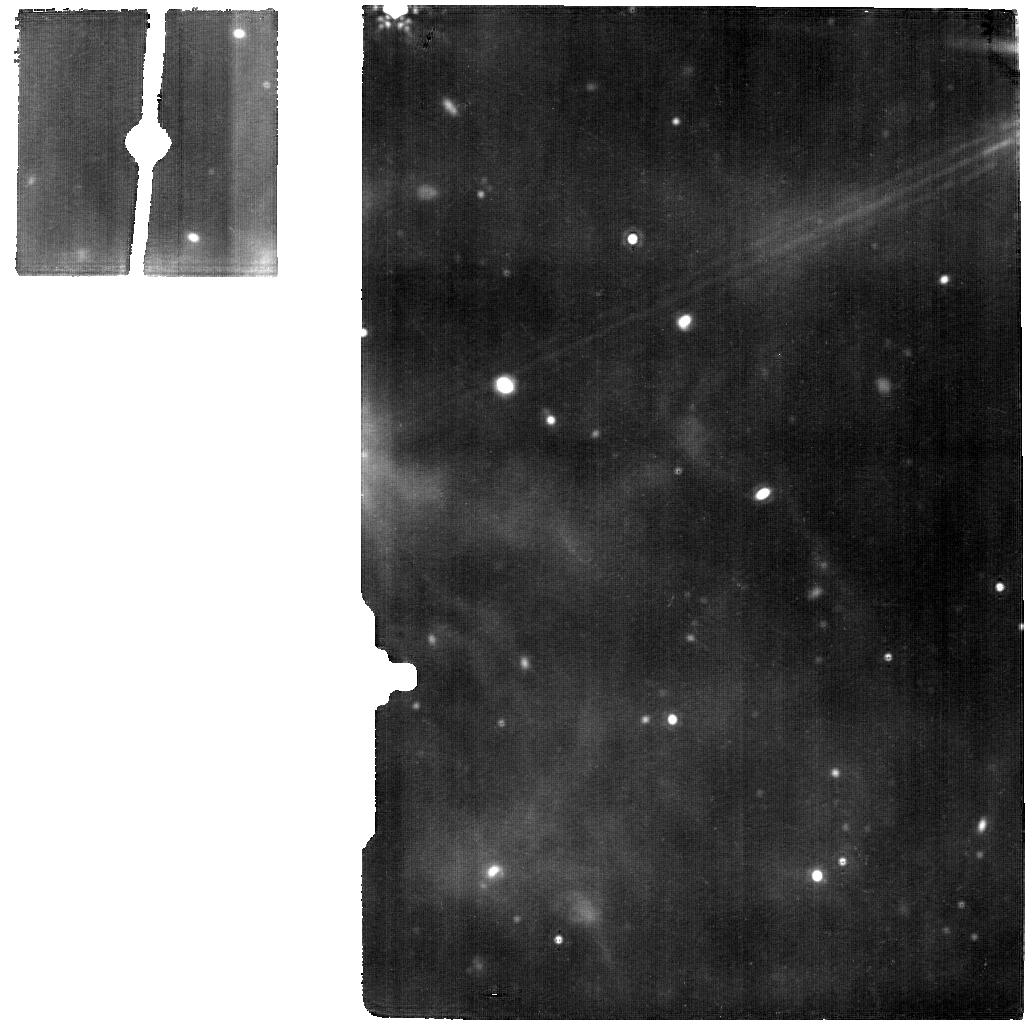
Target: WR140-OFFSET-1. Instrument: MIRI. Filter: F1800W. Exposure: 56 min. Observation ID: jw01349-o001_t002_miri_f1800w

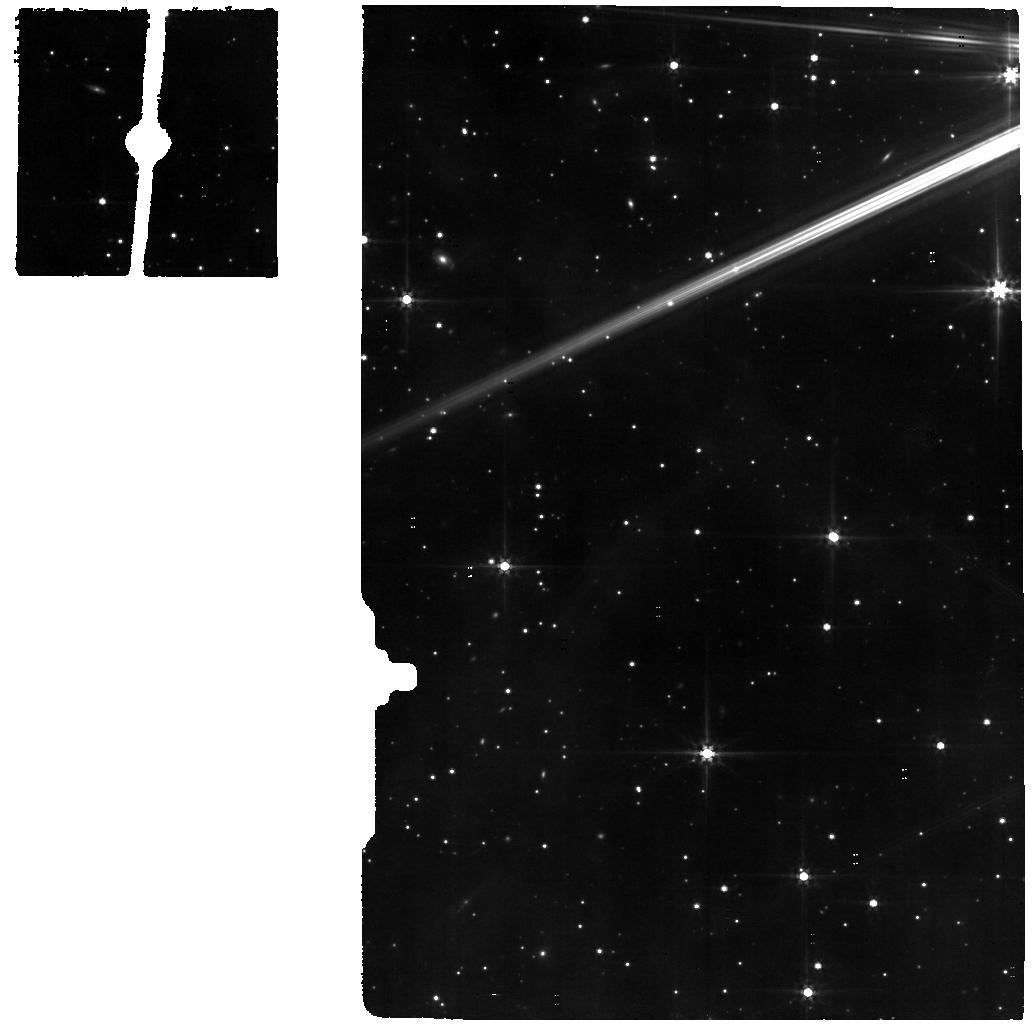
Target: WR140MRSCAL. Instrument: MIRI. Filter: F560W. Exposure: 11 min. Observation ID: jw01349-o002_t004_miri_f560w

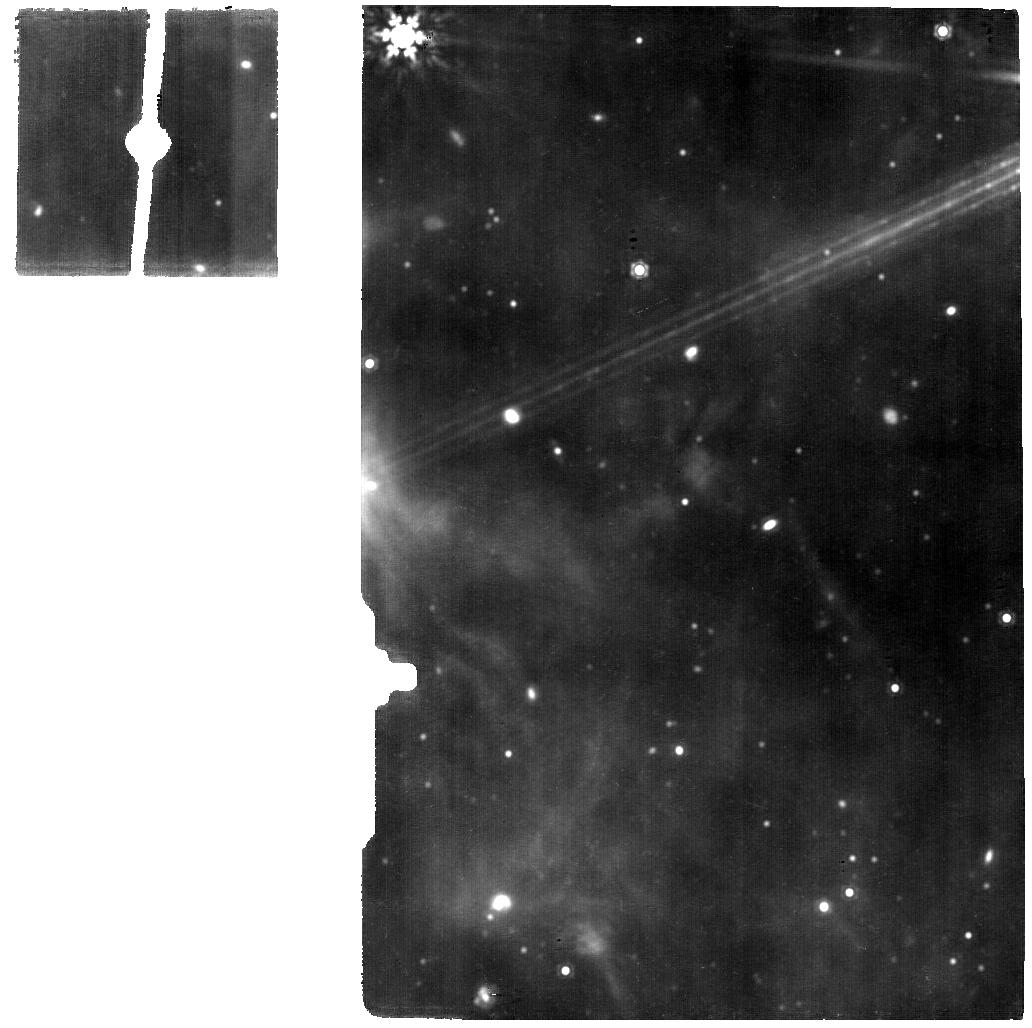
Target: WR140-OFFSET-2. Instrument: MIRI. Filter: F1500W. Exposure: 56 min. Observation ID: jw01349-o010_t003_miri_f1500w

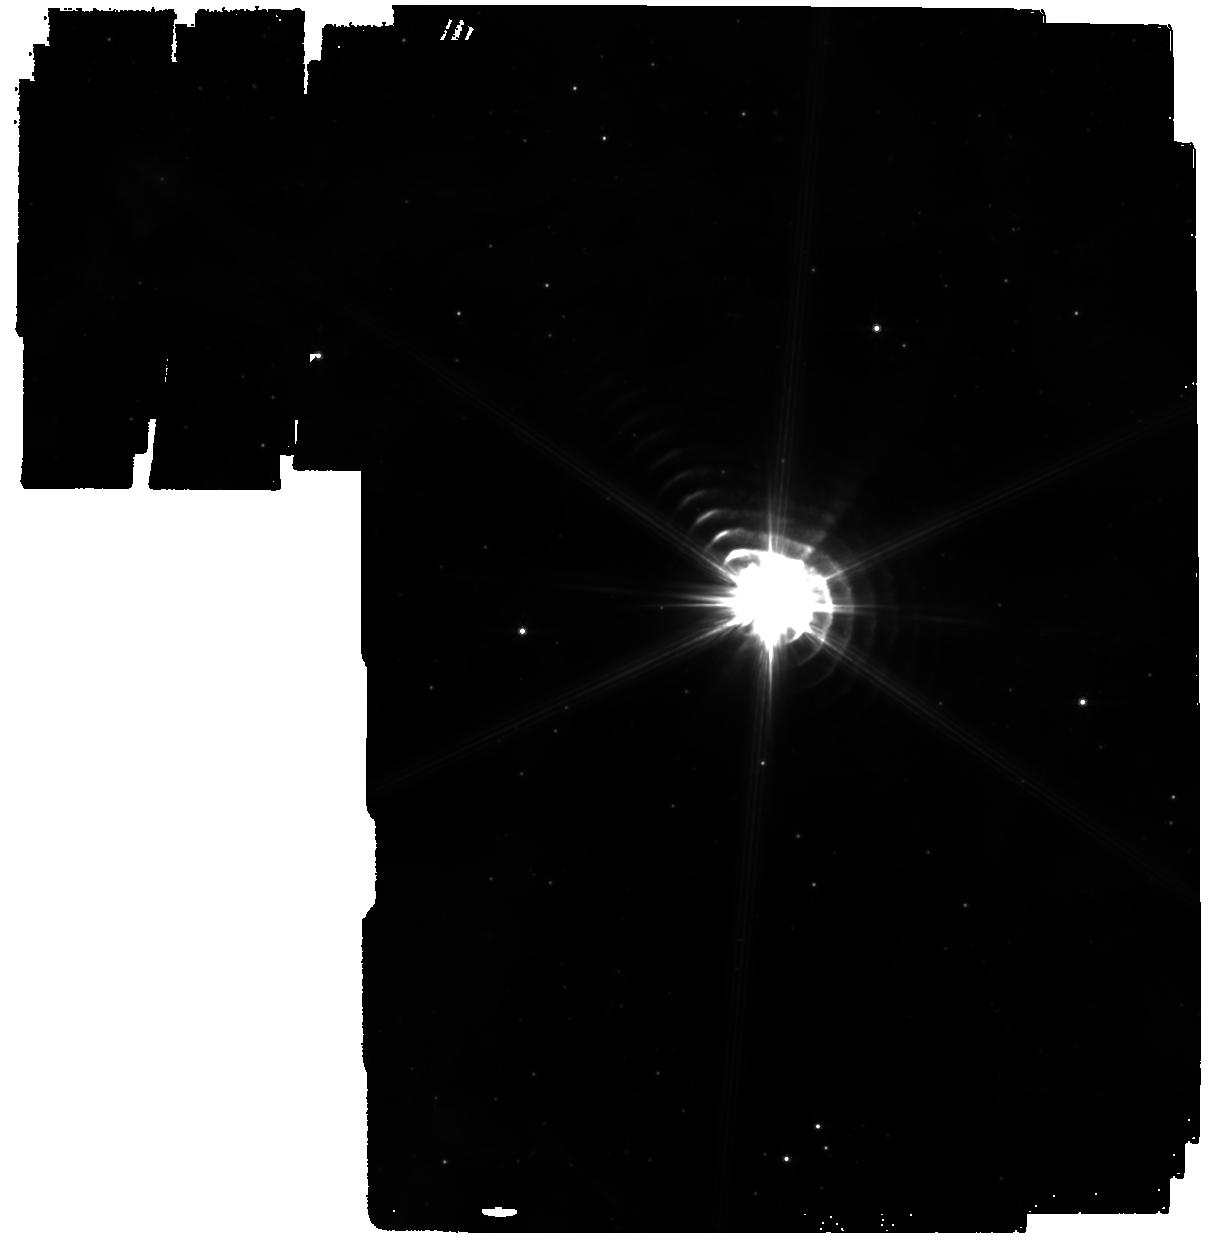
Target: WR140. Instrument: MIRI. Filter: F770W. Exposure: 24 min. Observation ID: jw01349-o058_t001_miri_f770w

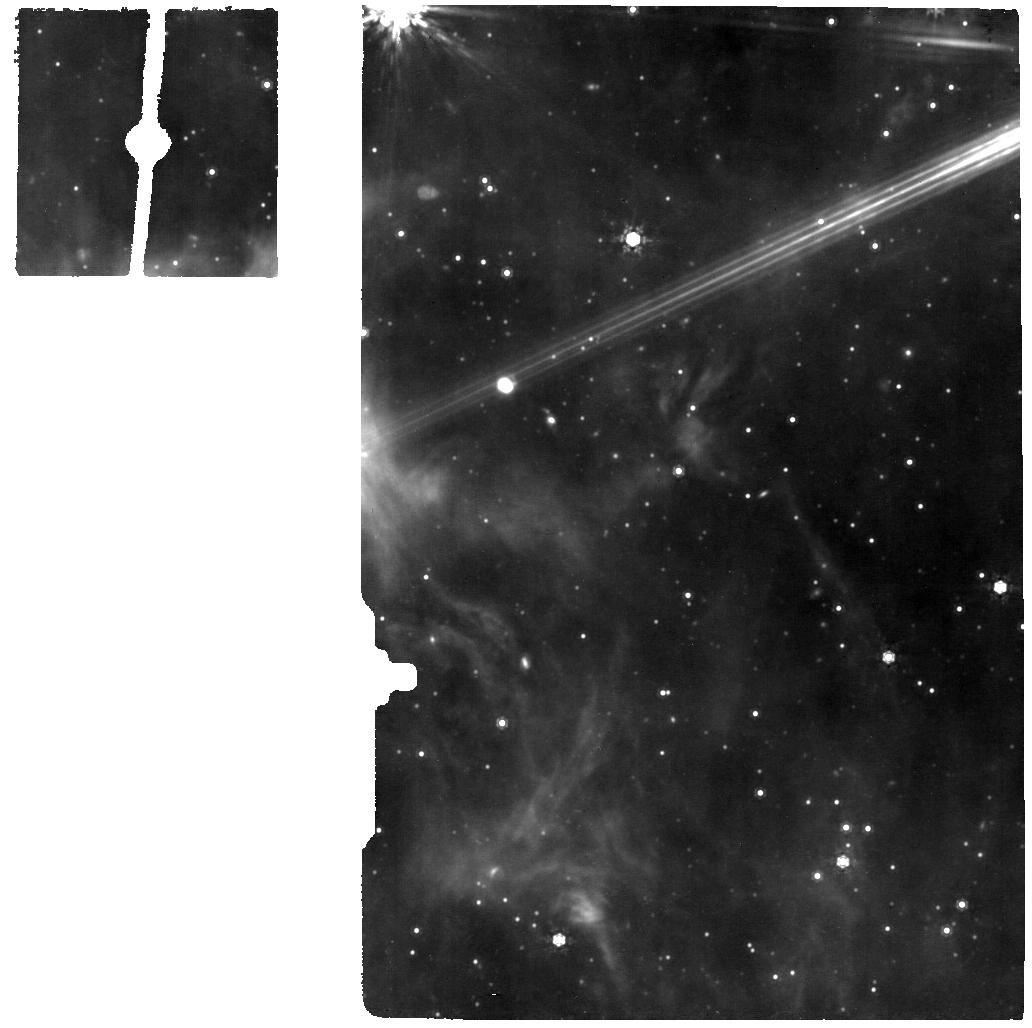
Target: WR140-OFFSET-1. Instrument: MIRI. Filter: F1000W. Exposure: 56 min. Observation ID: jw01349-o001_t002_miri_f1000w

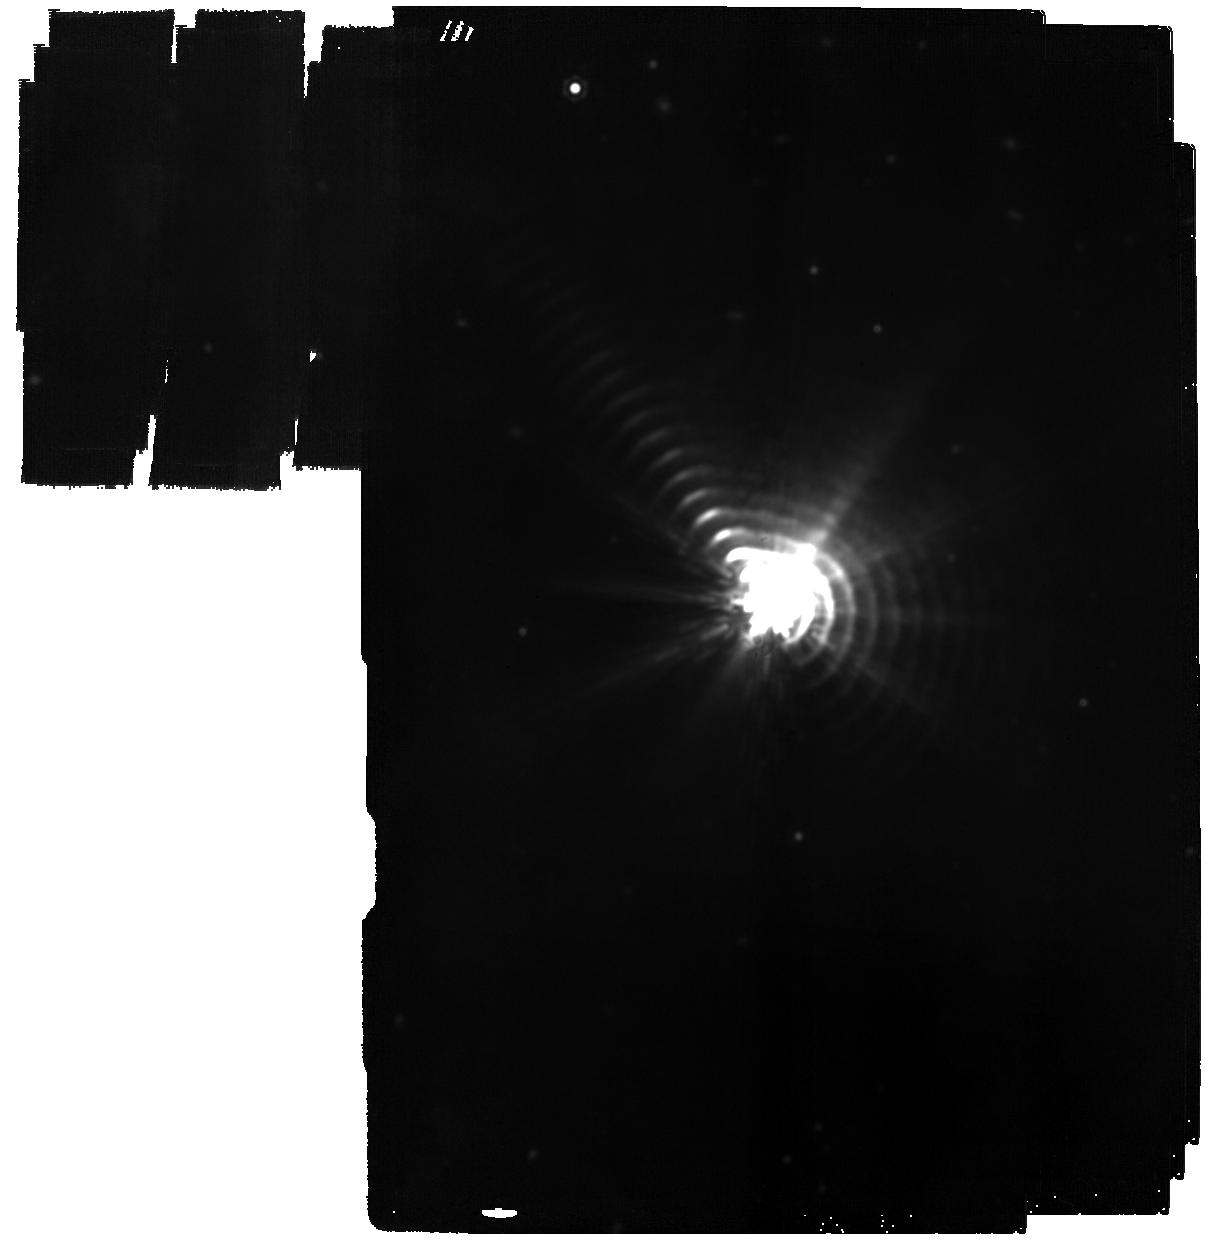
Target: WR140. Instrument: MIRI. Filter: F2100W. Exposure: 24 min. Observation ID: jw01349-o058_t001_miri_f2100w

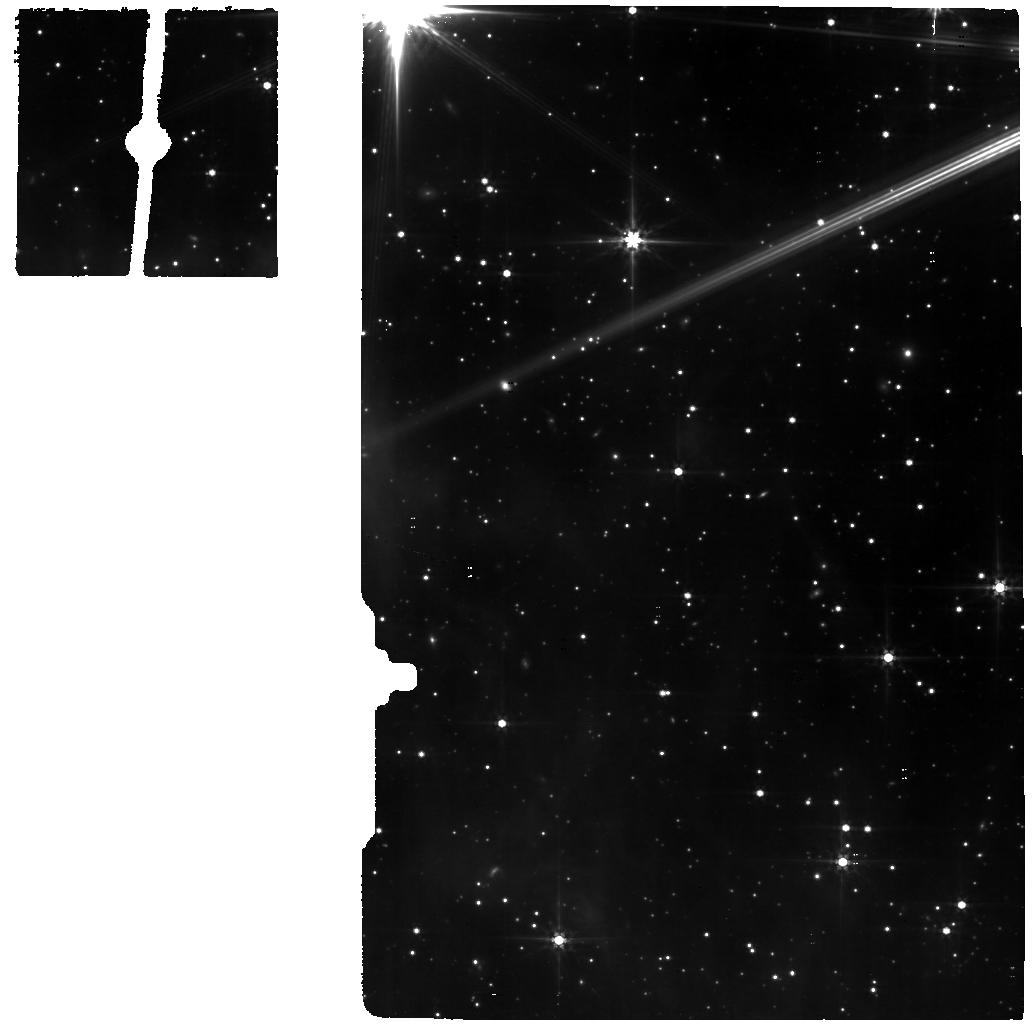
Target: WR140-OFFSET-1. Instrument: MIRI. Filter: F560W. Exposure: 56 min. Observation ID: jw01349-o001_t002_miri_f560w

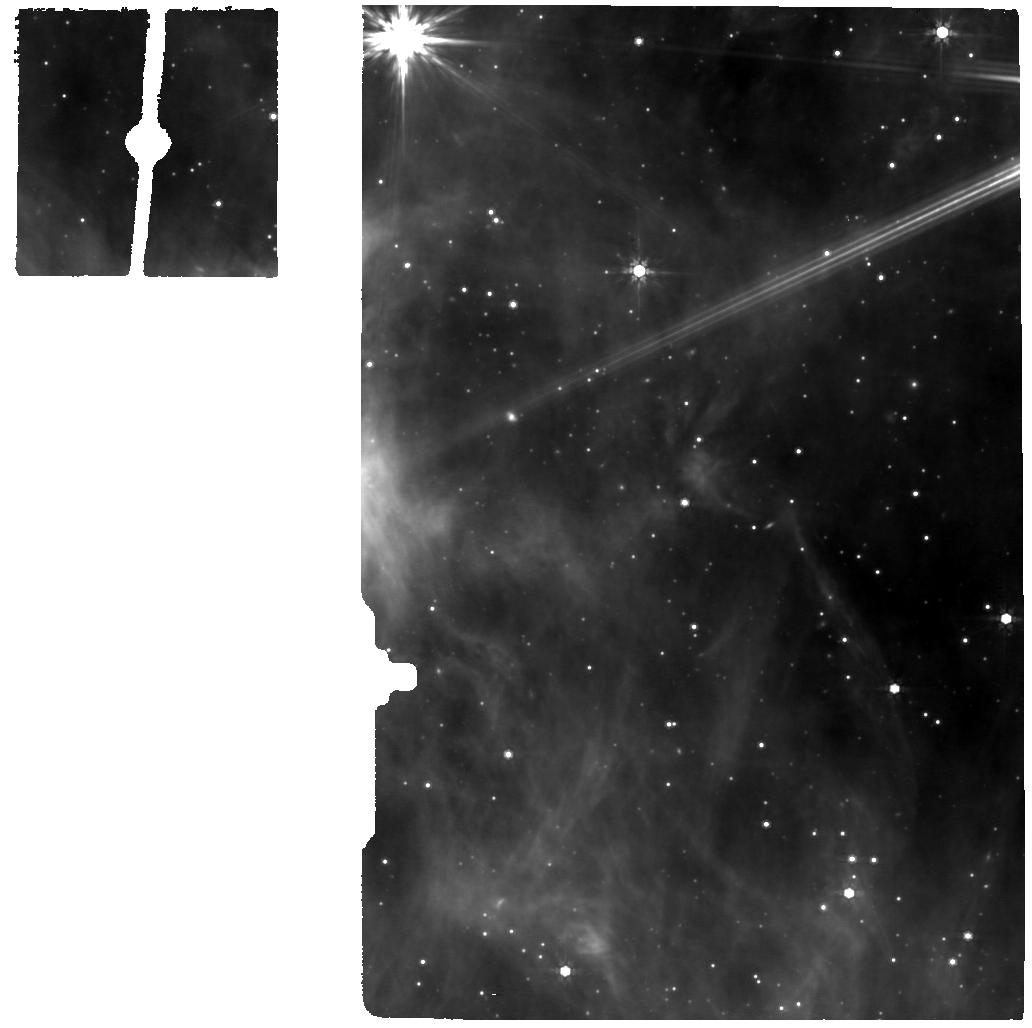
Target: WR140-OFFSET-2. Instrument: MIRI. Filter: F770W. Exposure: 56 min. Observation ID: jw01349-o010_t003_miri_f770w

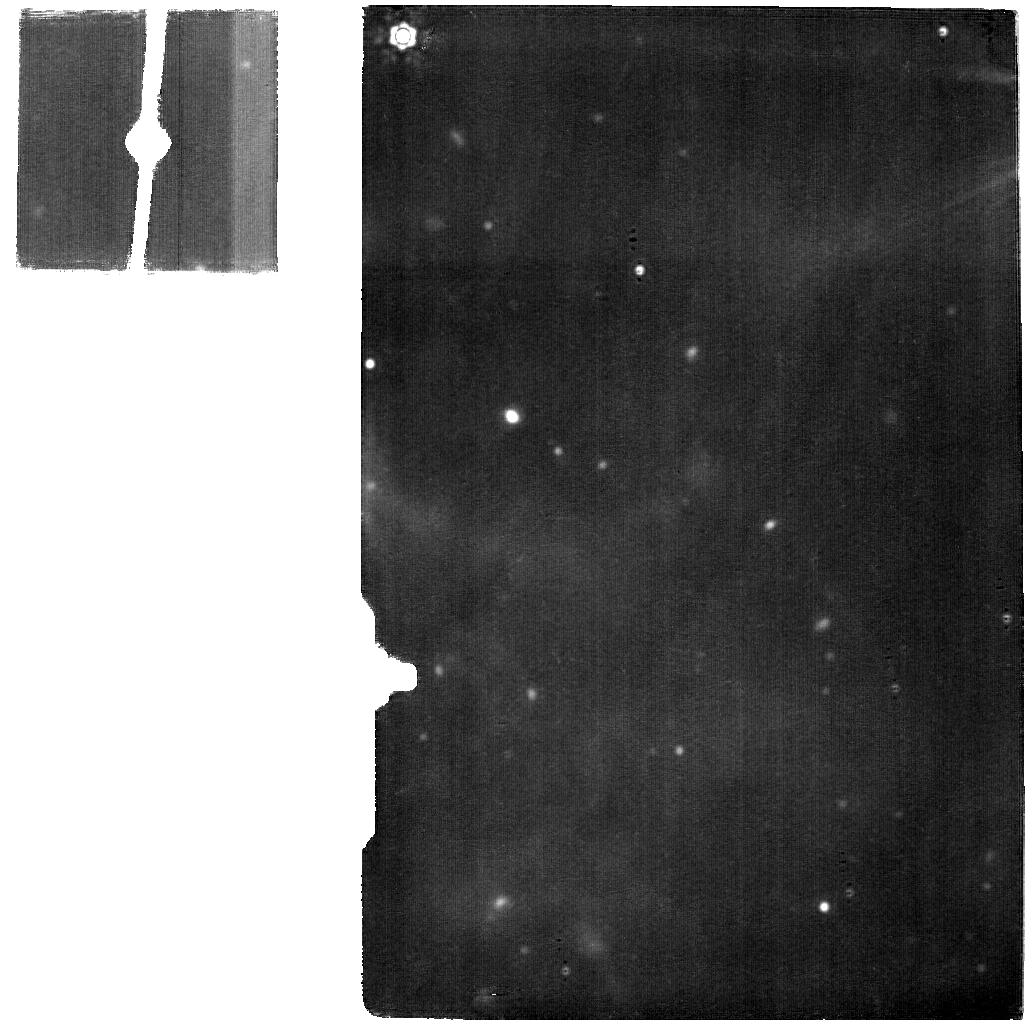
Target: WR140-OFFSET-2. Instrument: MIRI. Filter: F2100W. Exposure: 56 min. Observation ID: jw01349-o010_t003_miri_f2100w

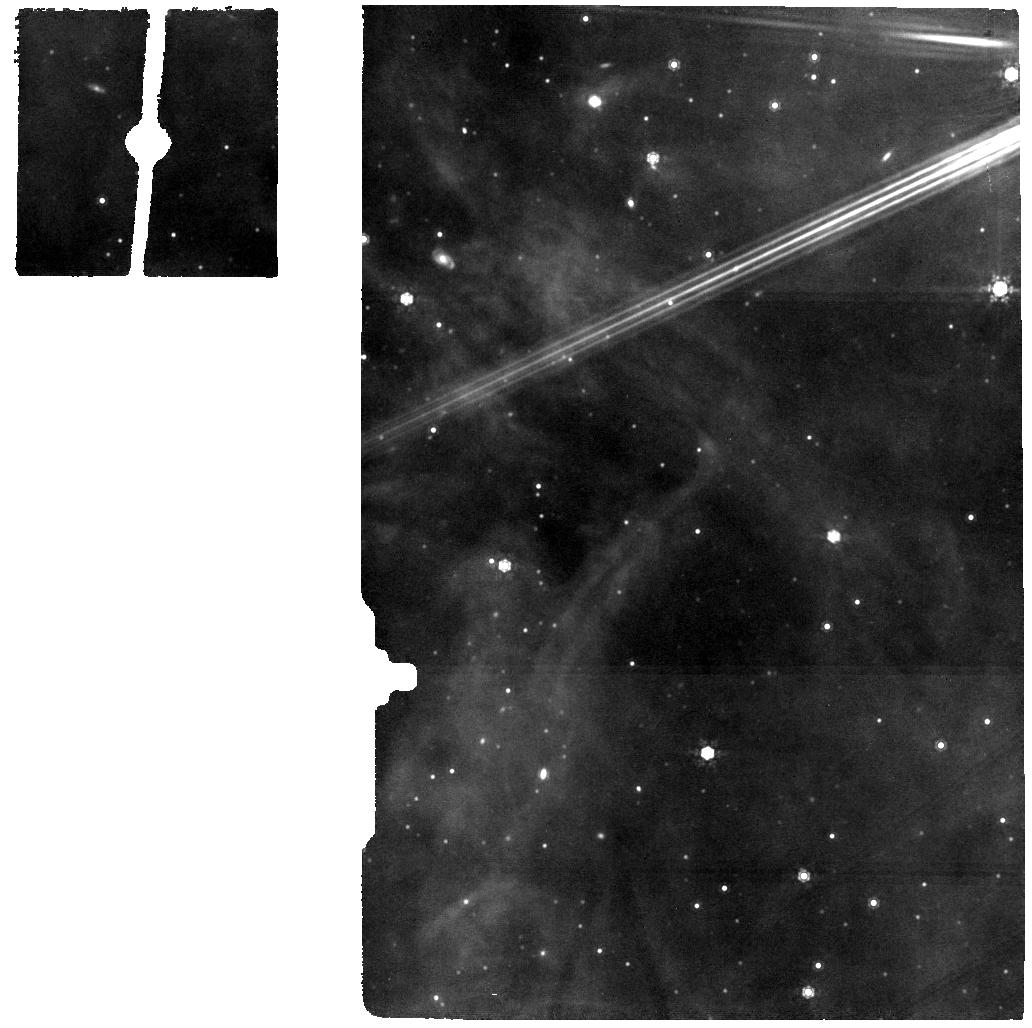
Target: WR140MRSCAL. Instrument: MIRI. Filter: F1000W. Exposure: 11 min. Observation ID: jw01349-o002_t004_miri_f1000w

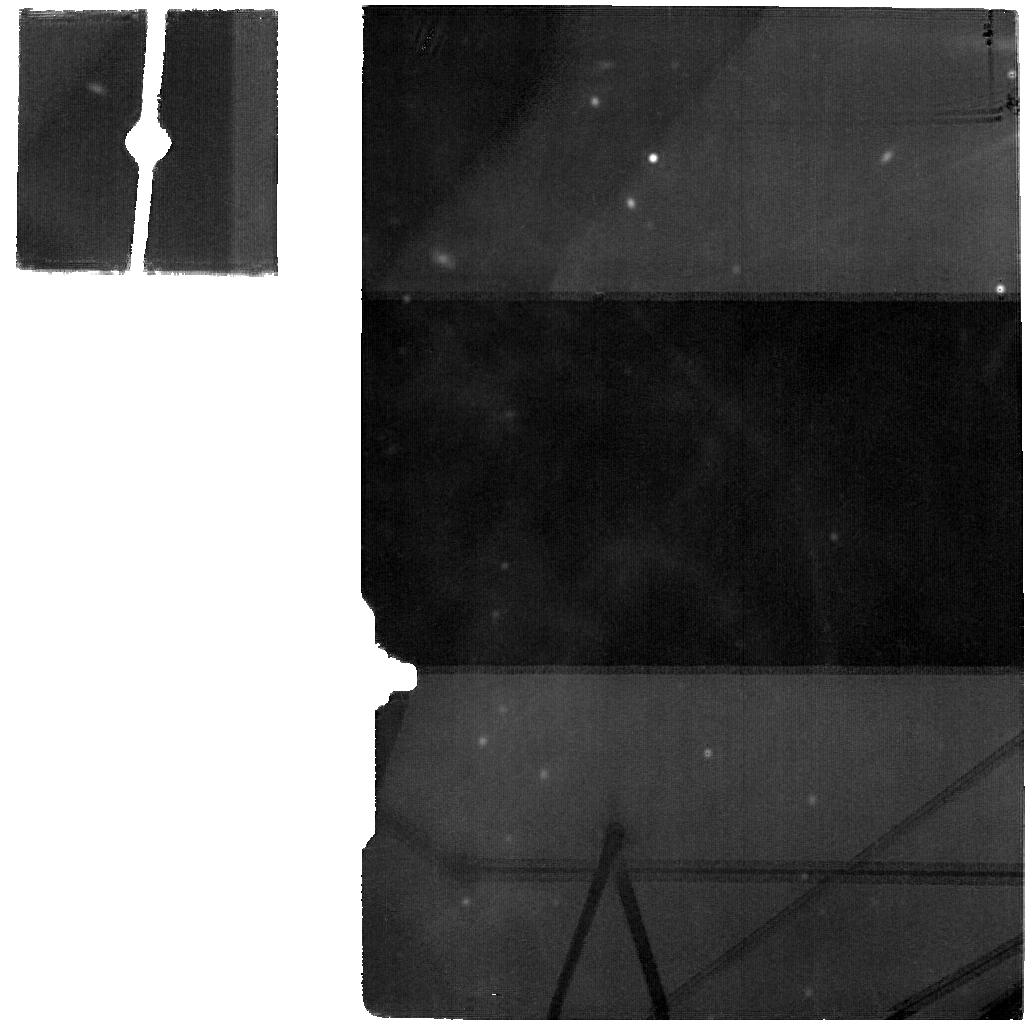
Target: WR140MRSCAL. Instrument: MIRI. Filter: F2100W. Exposure: 11 min. Observation ID: jw01349-o002_t004_miri_f2100w

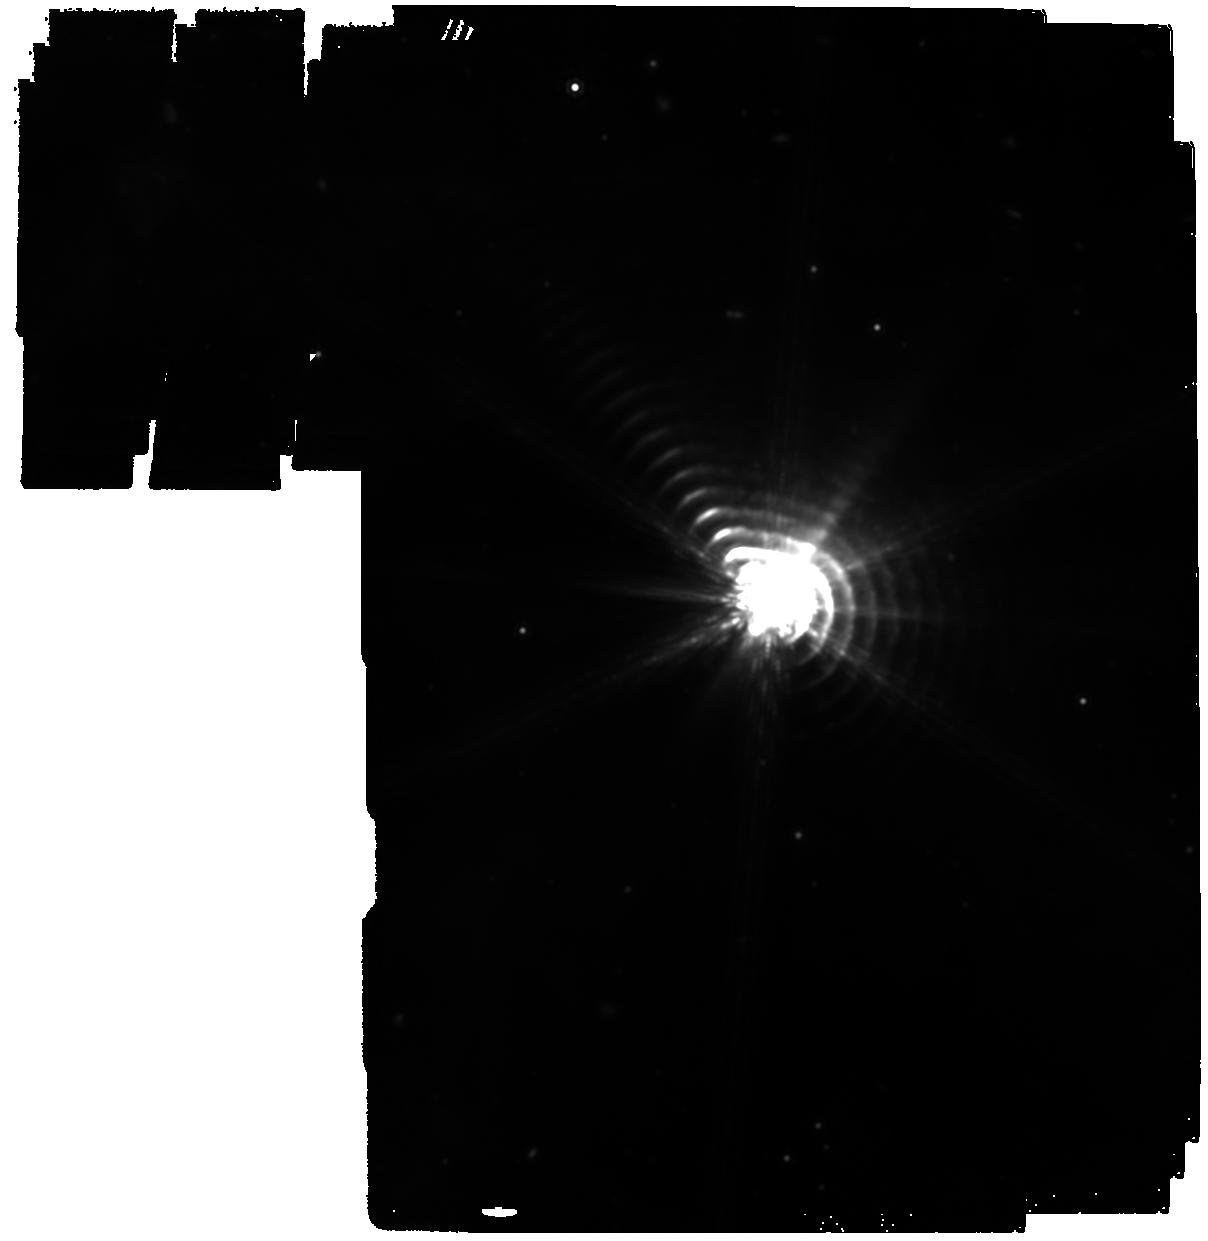
Target: WR140. Instrument: MIRI. Filter: F1500W. Exposure: 24 min. Observation ID: jw01349-o058_t001_miri_f1500w

Establishing Extreme Dynamic Range with JWST: Decoding Smoke Signals in the Glare of a Wolf-Rayet Binary (PI: Lau, Ryan M)

Dust is a key ingredient in the formation of stars and planets. However, the dominant channels of dust production throughout cosmic time are still unclear. With its unprecedented sensitivity and spatial resolution in the mid-IR, the James Webb Space Telescope (JWST) is the ideal platform to address this issue by investigating the dust abundance, composition, and production rates of various dusty sources. In particular, colliding-wind Wolf-Rayet (WR) binaries are efficient dust producers in the local Universe, and likely existed in the earliest galaxies. We purpose JWST observations of the colliding-wind binaries WR 140 and WR 137 to investigate dust composition, abundance, and formation mechanisms in this dust-forming colliding-wind process. We will utilize three key JWST observing modes with the medium-resolution spectrometer (MRS) and imager on the Mid-Infrared Instrument (MIRI) and the Aperture Masking Interferometry (AMI) mode with the Near Infrared Imager and Slitless Spectrograph (NIRISS). Our proposed observations will yield high impact scientific results on the dust forming properties WR binaries, and establish a benchmark for key observing modes for imaging bright sources with faint extended emission. This will be valuable in various astrophysical contexts including mass-loss from evolved stars, dusty tori around active galactic nuclei, and protoplanetary disks. We are committed to designing and delivering science-enabling products for the JWST community that address technical issues such as bright source artifacts that will limit the maximum achievable image contrast. (NoI Ref. #180)